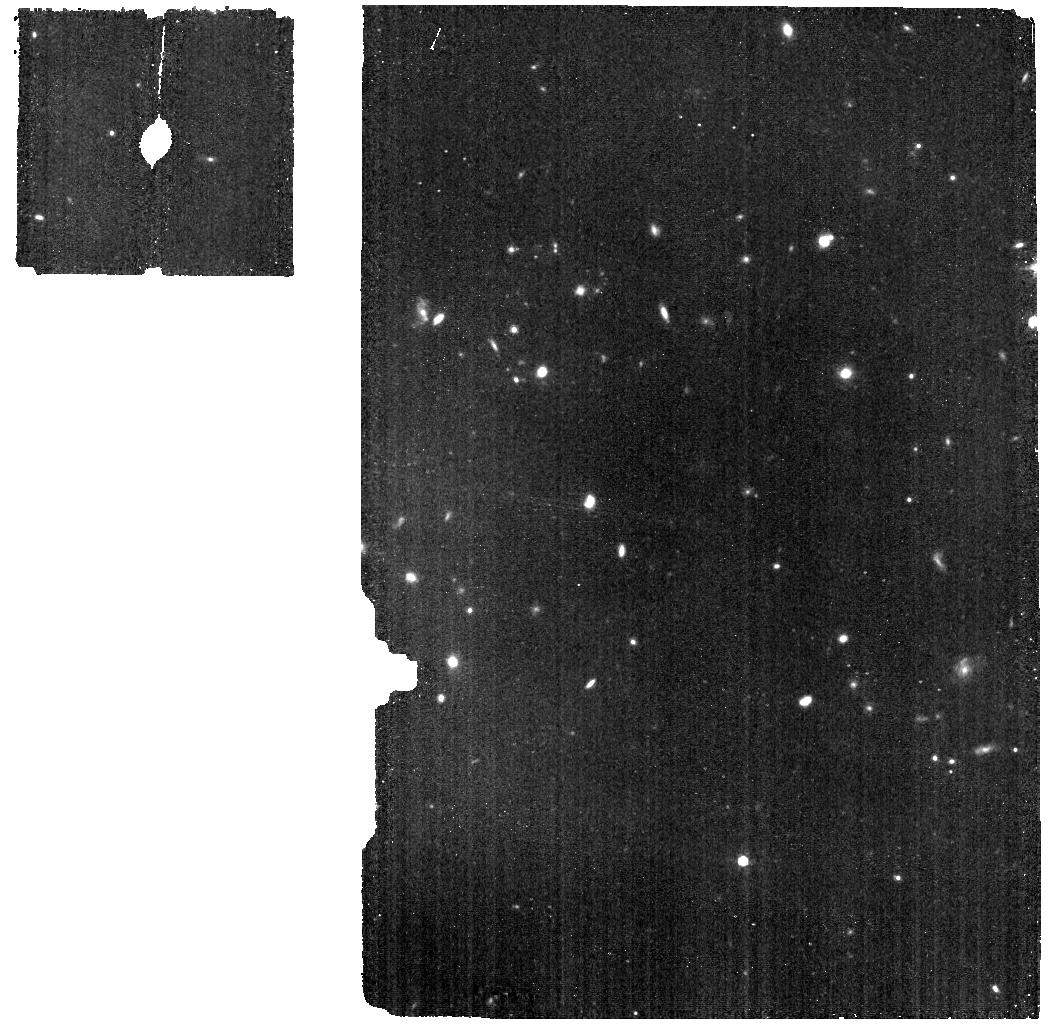
Target: HD163466-BKG. Instrument: MIRI. Filter: F770W. Exposure: 9 min. Observation ID: jw04499-o083_t003_miri_f770w

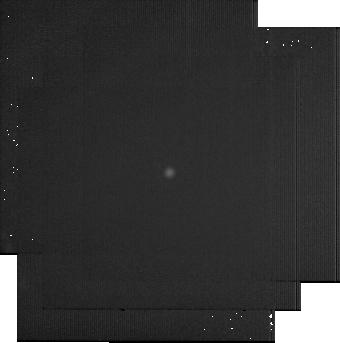
Target: BD+60-1753. Instrument: MIRI. Filter: F2550W. Exposure: 22 min. Observation ID: jw04499-o040_t001_miri_f2550w-sub256

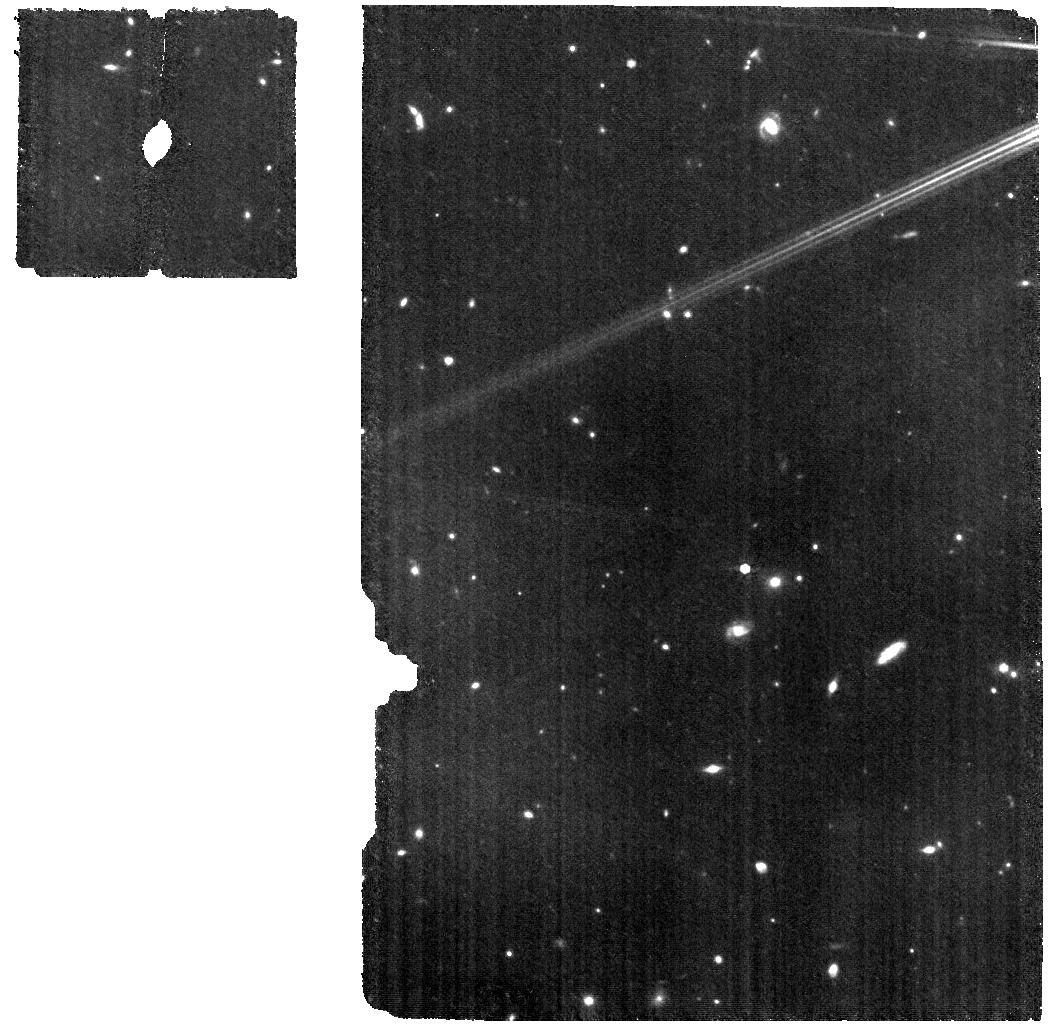
Target: HD163466. Instrument: MIRI. Filter: F770W. Exposure: 18 min. Observation ID: jw04499-o086_t002_miri_f770w

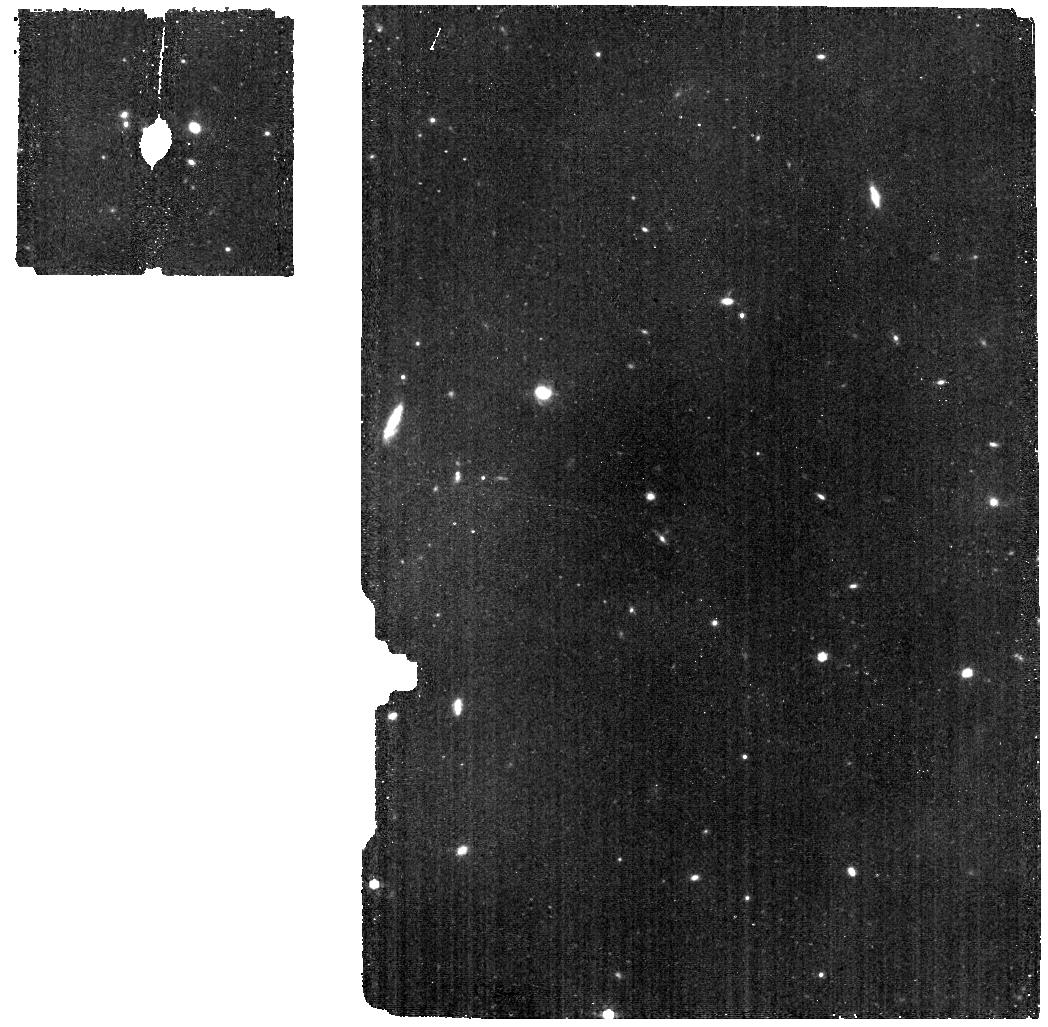
Target: HD163466-BKG. Instrument: MIRI. Filter: F770W. Exposure: 9 min. Observation ID: jw04499-o097_t003_miri_f770w

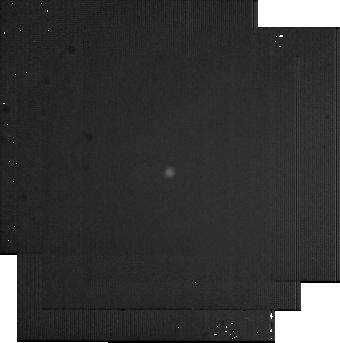
Target: BD+60-1753. Instrument: MIRI. Filter: F2550W. Exposure: 22 min. Observation ID: jw04499-o061_t001_miri_f2550w-sub256

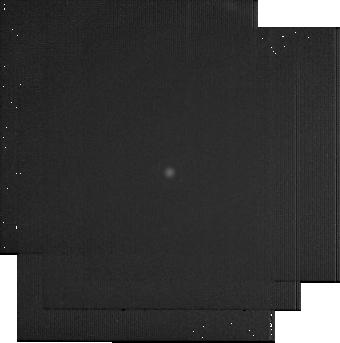
Target: BD+60-1753. Instrument: MIRI. Filter: F2550W. Exposure: 22 min. Observation ID: jw04499-o026_t001_miri_f2550w-sub256

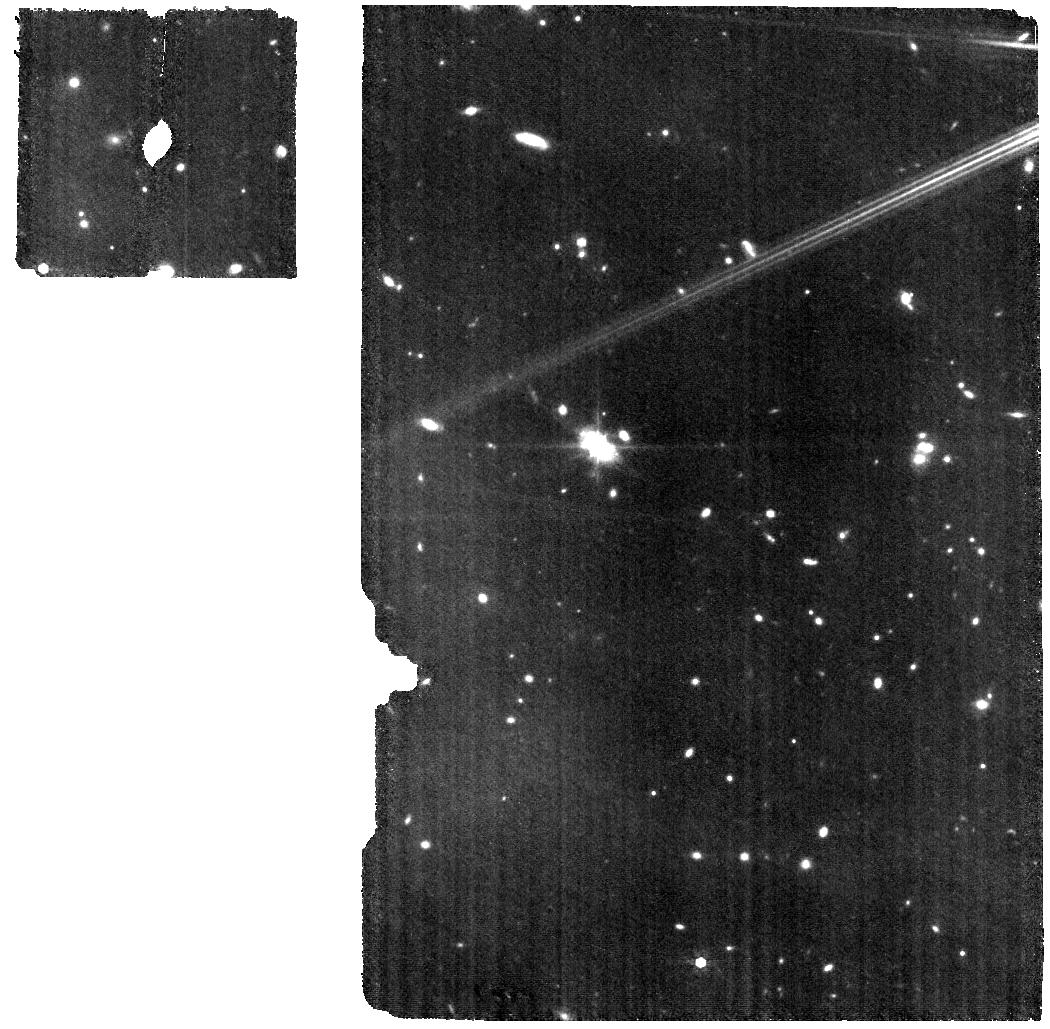
Target: HD163466. Instrument: MIRI. Filter: F770W. Exposure: 18 min. Observation ID: jw04499-o082_t002_miri_f770w

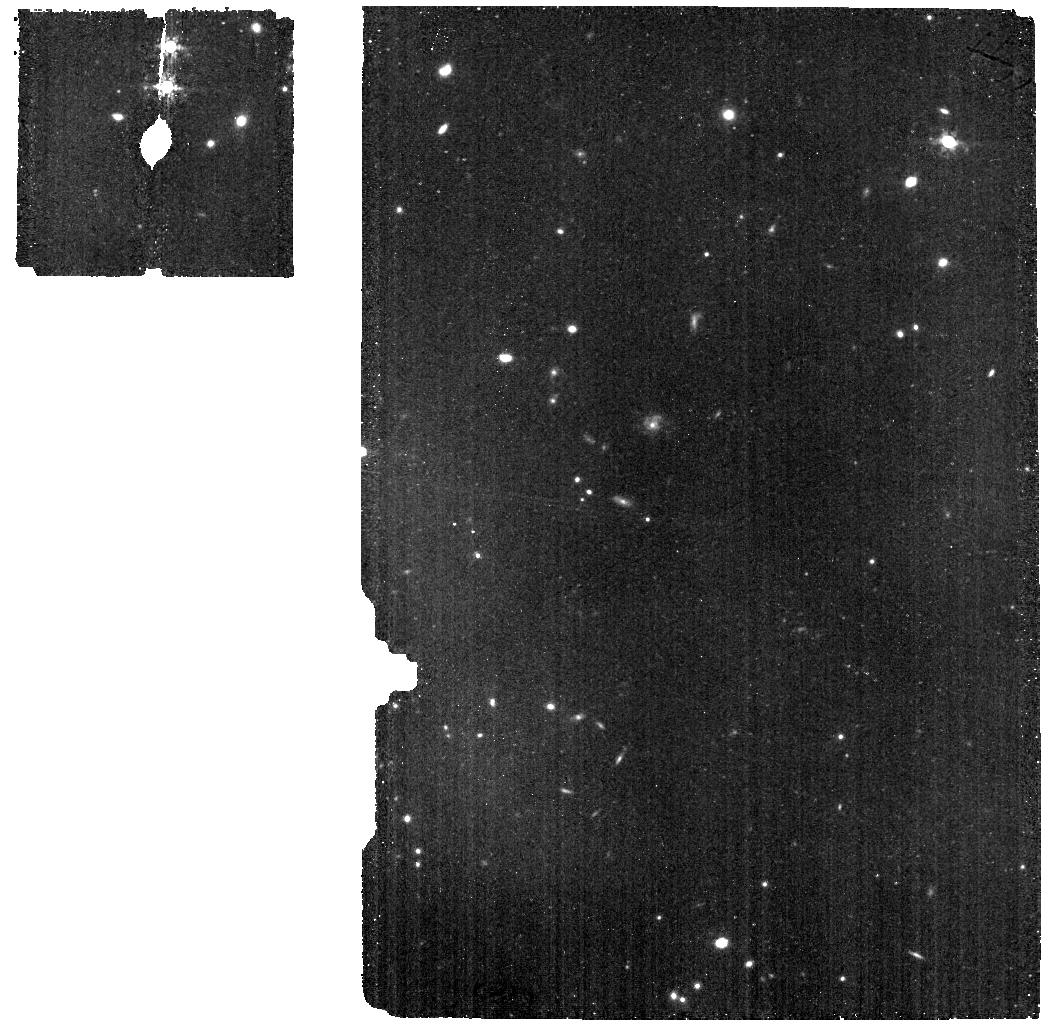
Target: HD163466-BKG. Instrument: MIRI. Filter: F770W. Exposure: 9 min. Observation ID: jw04499-o101_t003_miri_f770w

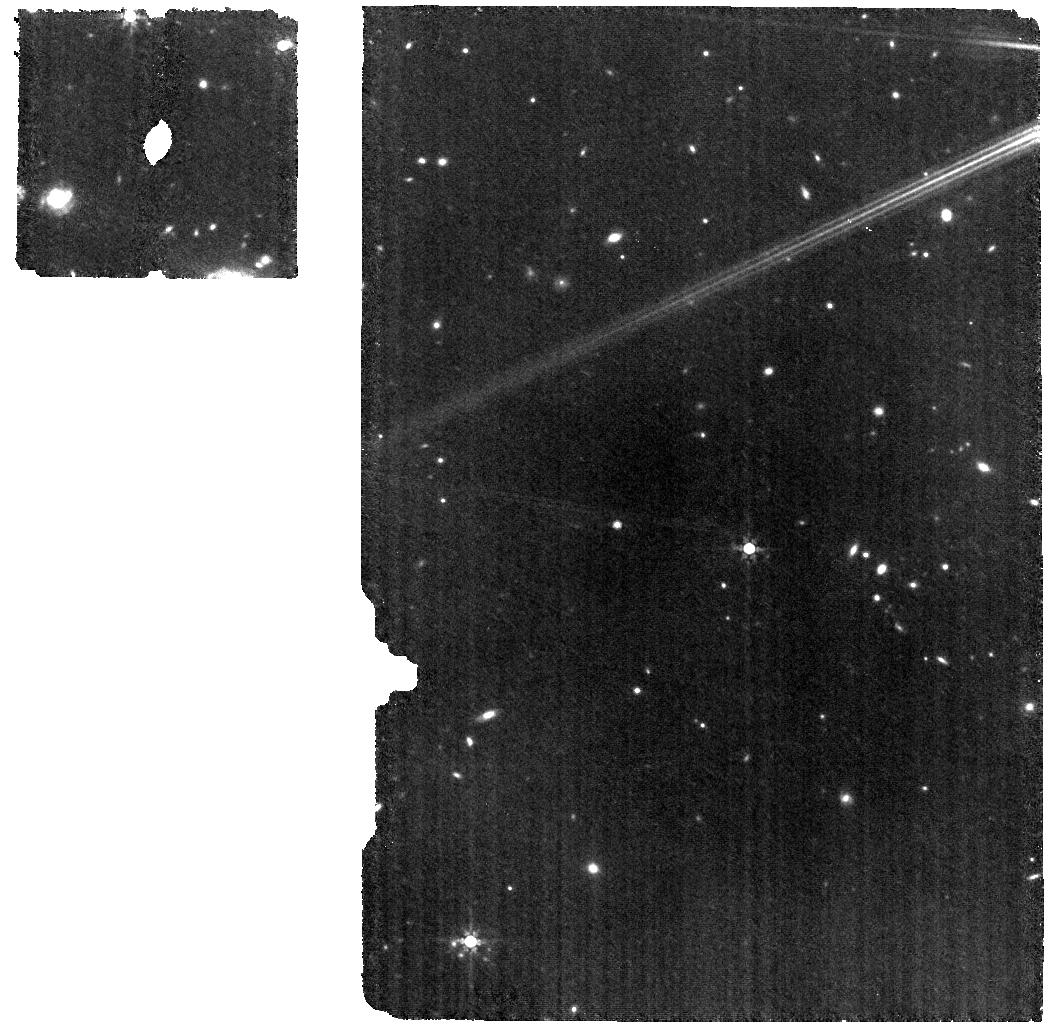
Target: HD163466. Instrument: MIRI. Filter: F770W. Exposure: 18 min. Observation ID: jw04499-o090_t002_miri_f770w

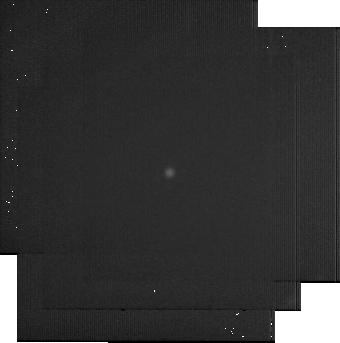
Target: BD+60-1753. Instrument: MIRI. Filter: F2550W. Exposure: 22 min. Observation ID: jw04499-o068_t001_miri_f2550w-sub256

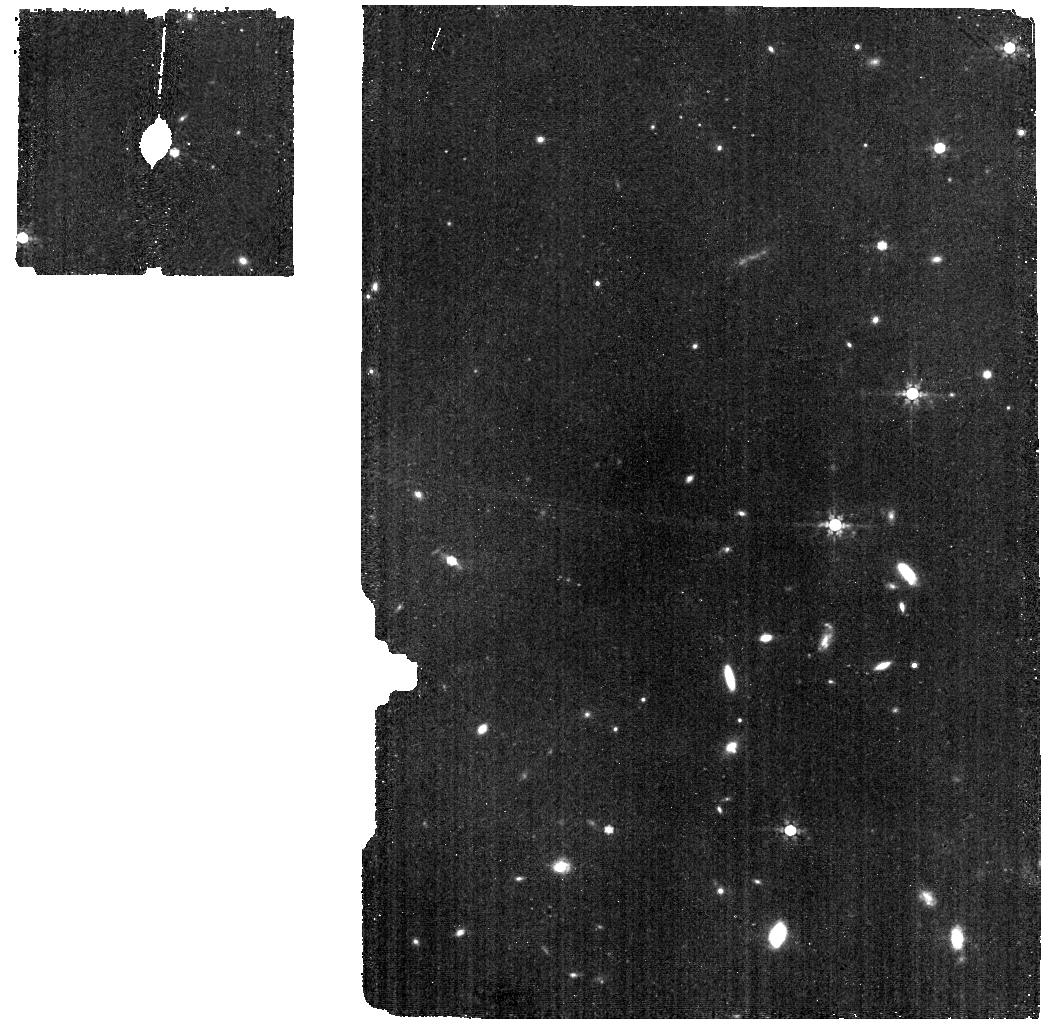
Target: HD163466-BKG. Instrument: MIRI. Filter: F770W. Exposure: 9 min. Observation ID: jw04499-o089_t003_miri_f770w

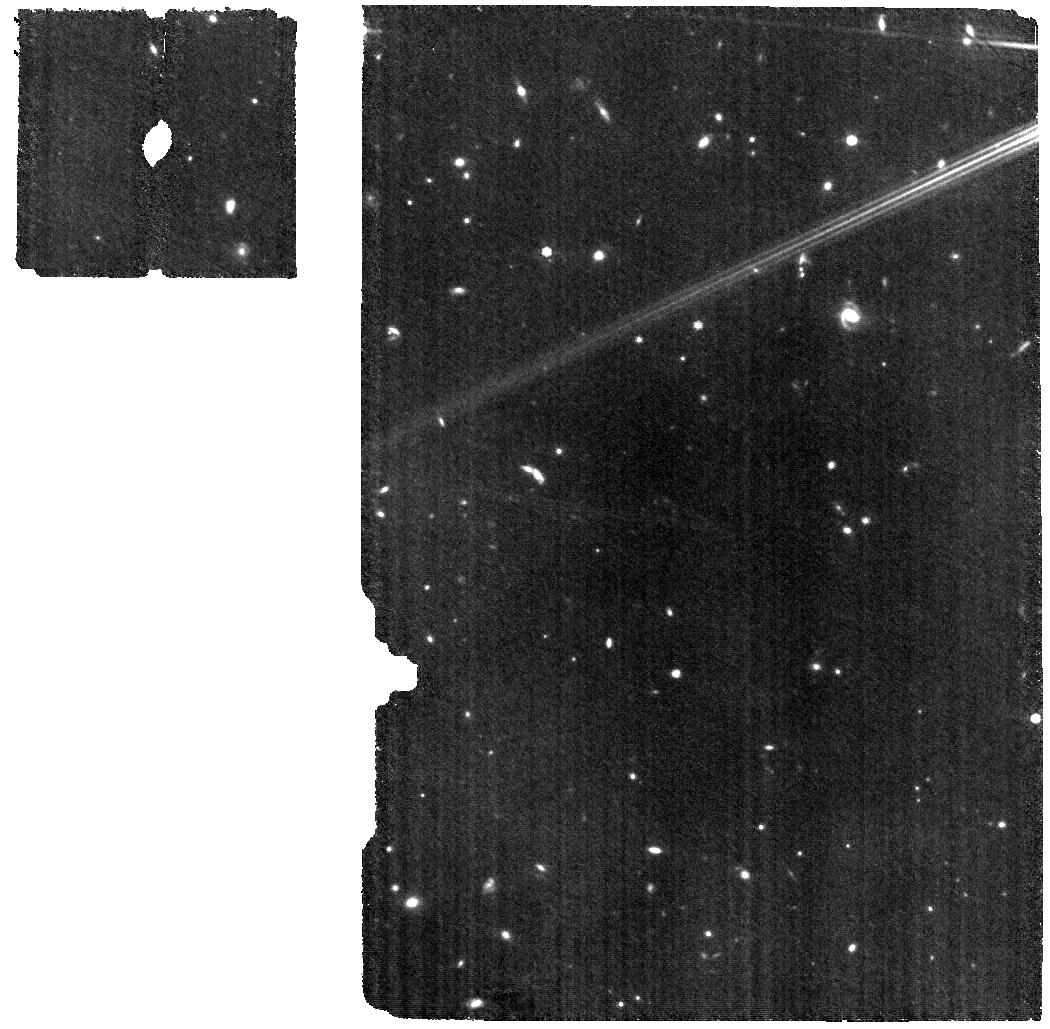
Target: HD163466. Instrument: MIRI. Filter: F770W. Exposure: 18 min. Observation ID: jw04499-o088_t002_miri_f770w

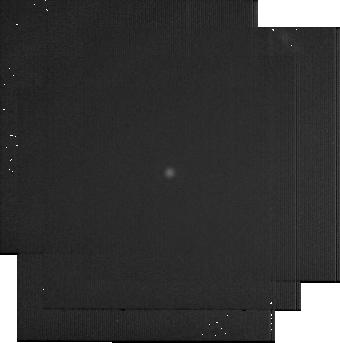
Target: BD+60-1753. Instrument: MIRI. Filter: F2550W. Exposure: 22 min. Observation ID: jw04499-o019_t001_miri_f2550w-sub256

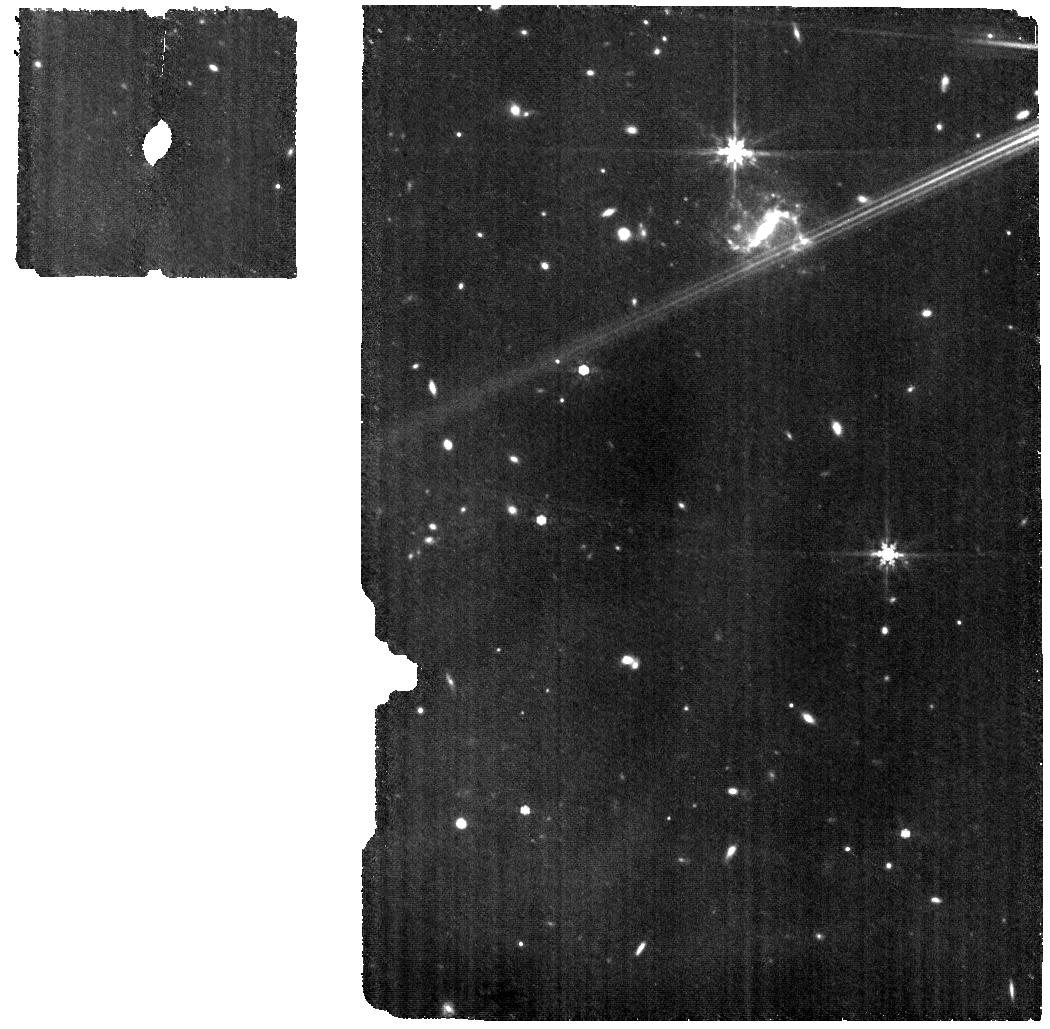
Target: HD163466. Instrument: MIRI. Filter: F770W. Exposure: 18 min. Observation ID: jw04499-o098_t002_miri_f770w

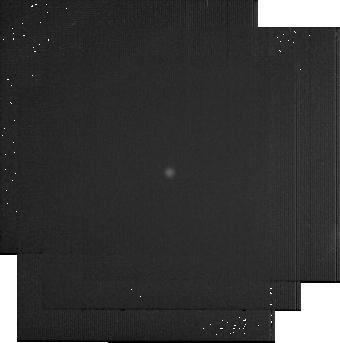
Target: BD+60-1753. Instrument: MIRI. Filter: F2550W. Exposure: 22 min. Observation ID: jw04499-o075_t001_miri_f2550w-sub256

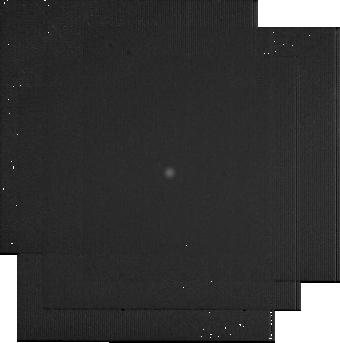
Target: BD+60-1753. Instrument: MIRI. Filter: F2550W. Exposure: 22 min. Observation ID: jw04499-o012_t001_miri_f2550w-sub256

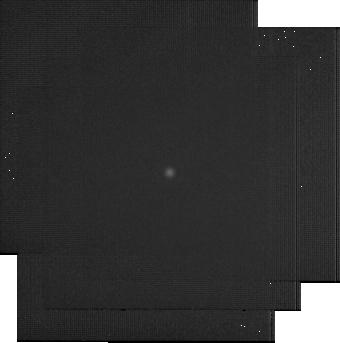
Target: BD+60-1753. Instrument: MIRI. Filter: F2550W. Exposure: 22 min. Observation ID: jw04499-o005_t001_miri_f2550w-sub256

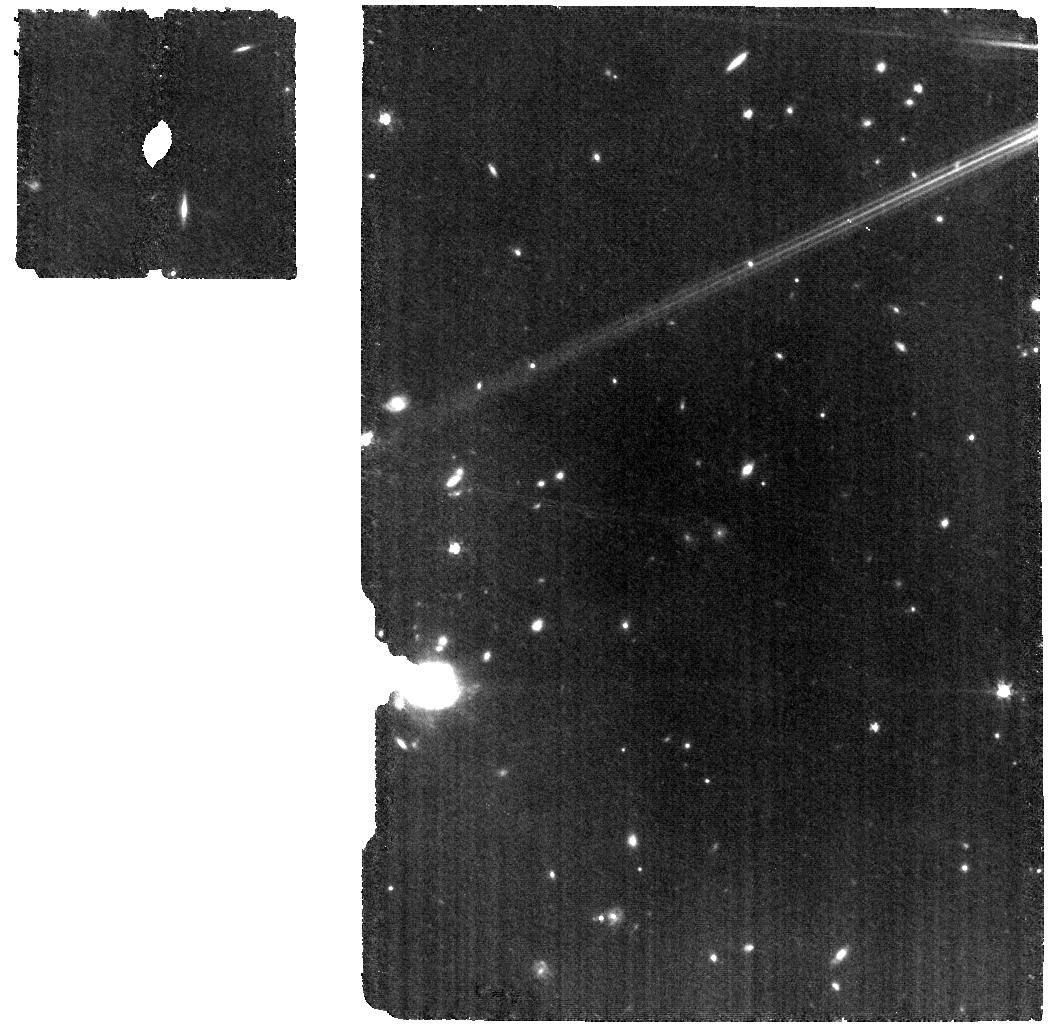
Target: HD163466. Instrument: MIRI. Filter: F770W. Exposure: 18 min. Observation ID: jw04499-o092_t002_miri_f770w

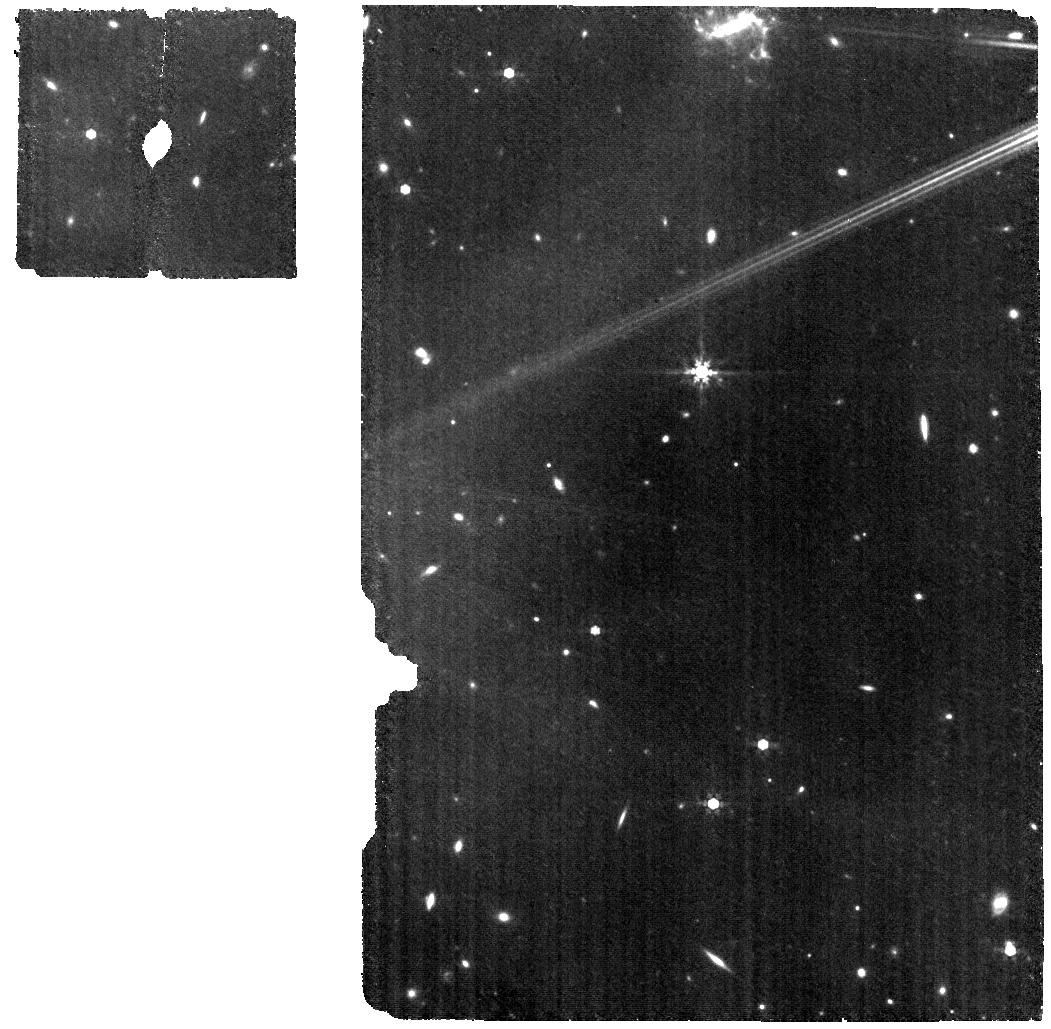
Target: HD163466. Instrument: MIRI. Filter: F770W. Exposure: 18 min. Observation ID: jw04499-o096_t002_miri_f770w

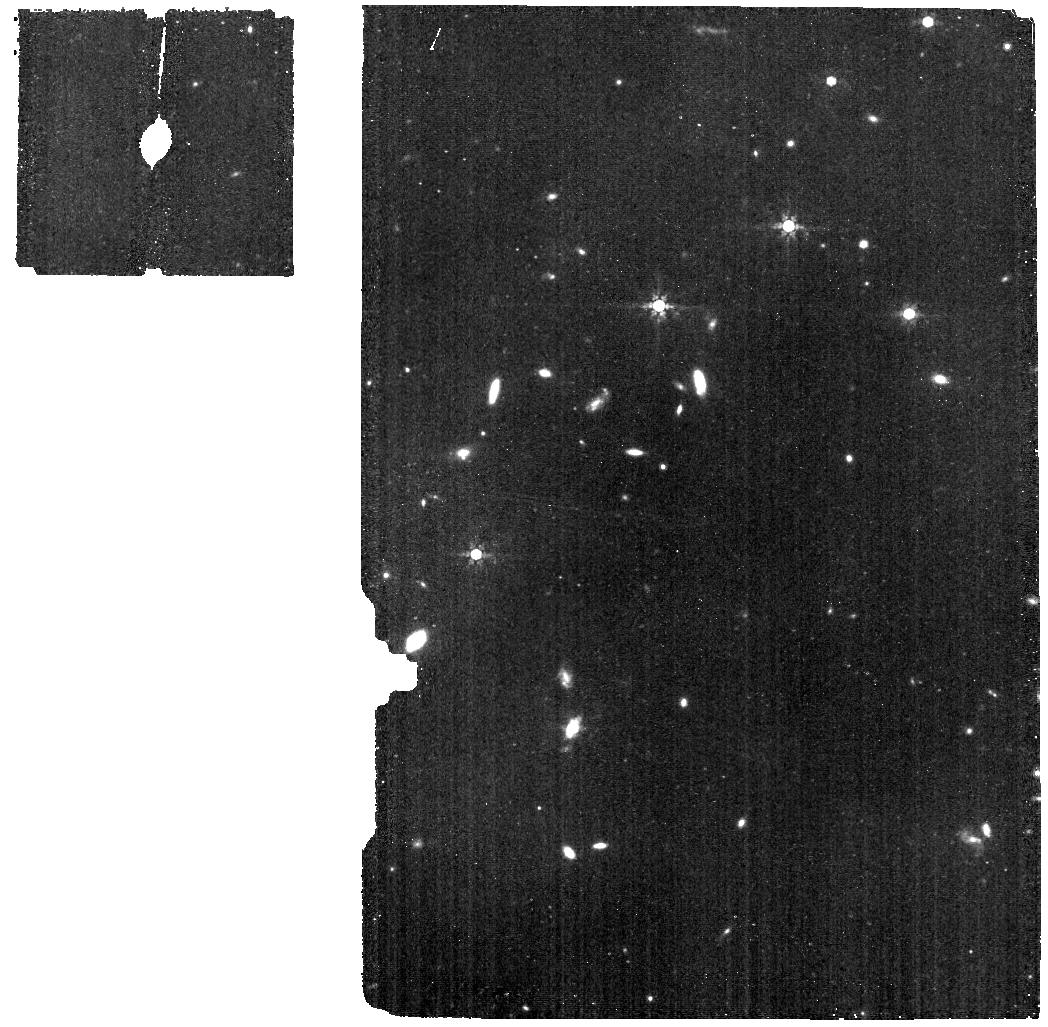
Target: HD163466-BKG. Instrument: MIRI. Filter: F770W. Exposure: 9 min. Observation ID: jw04499-o087_t003_miri_f770w

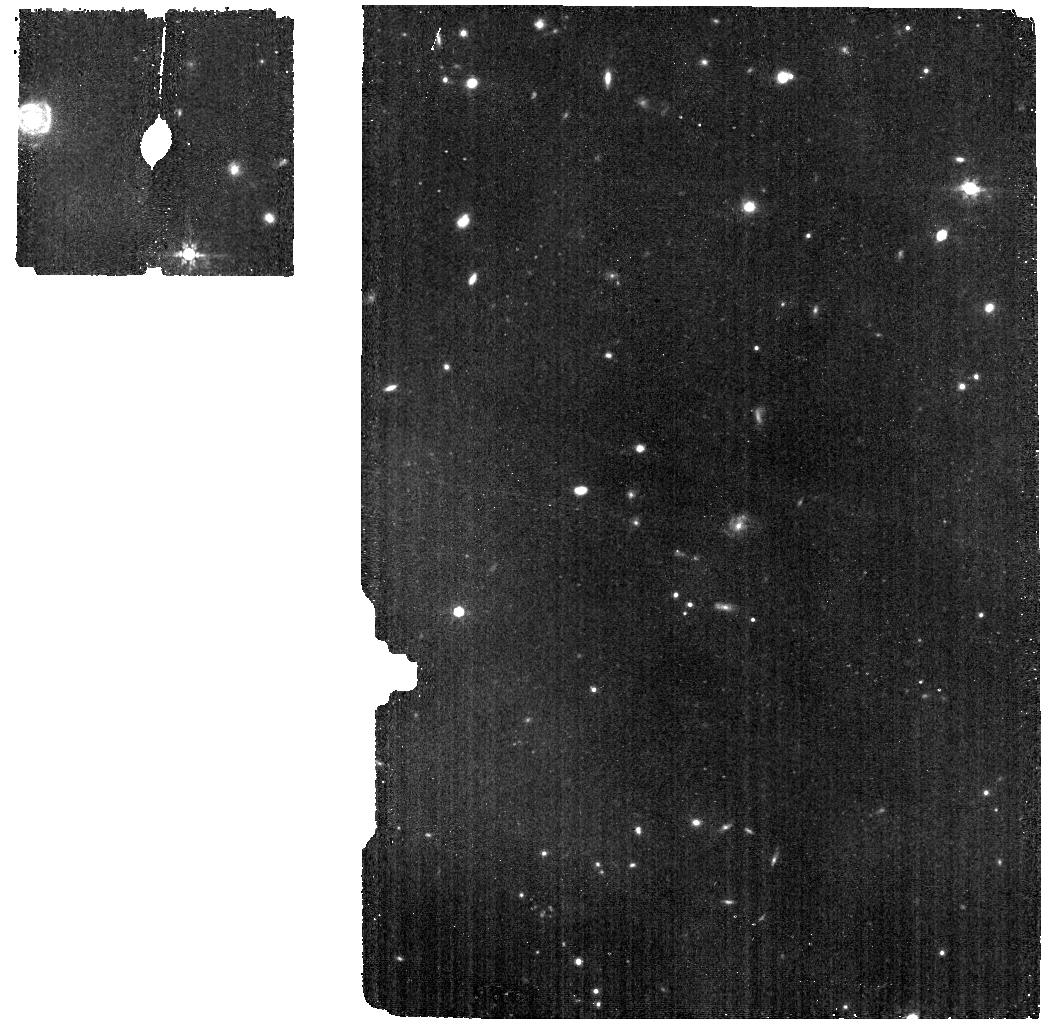
Target: HD163466-BKG. Instrument: MIRI. Filter: F770W. Exposure: 9 min. Observation ID: jw04499-o081_t003_miri_f770w

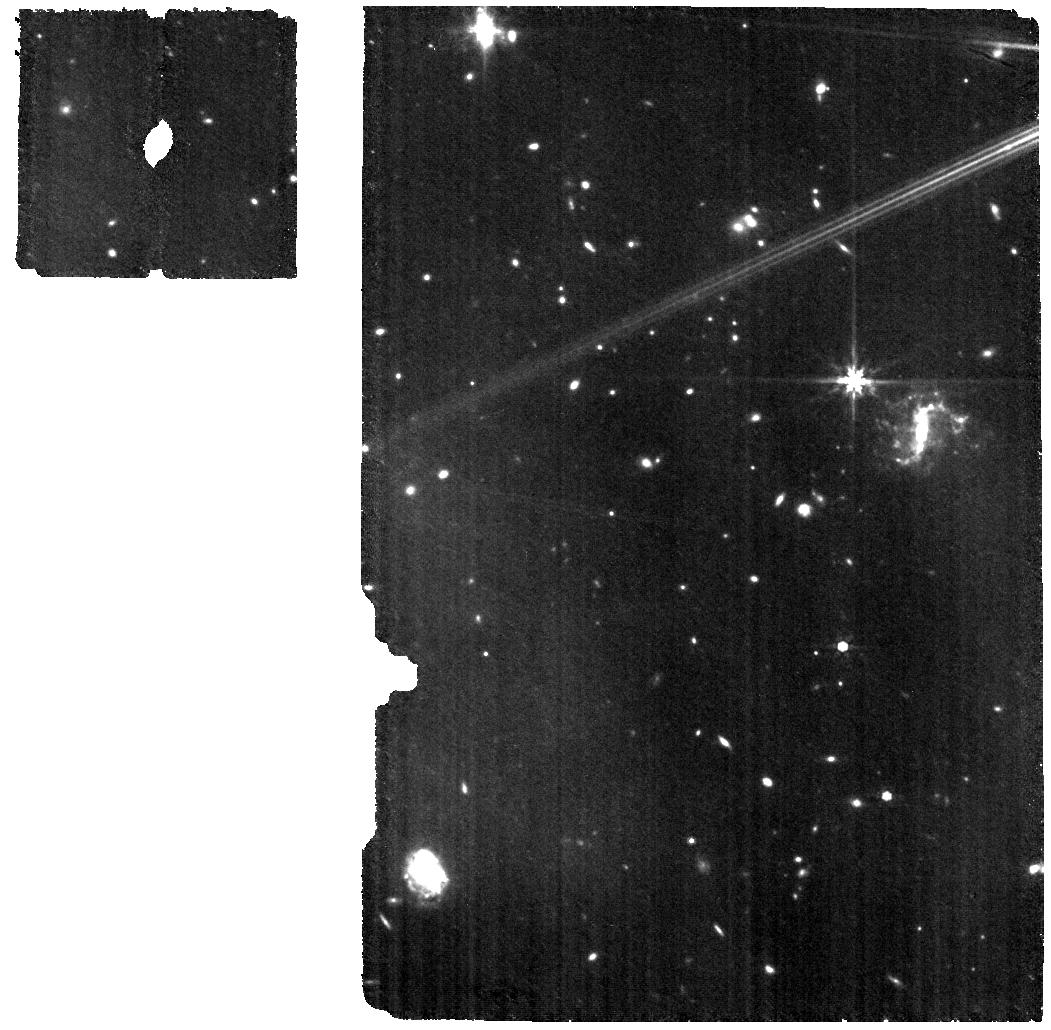
Target: HD163466. Instrument: MIRI. Filter: F770W. Exposure: 18 min. Observation ID: jw04499-o100_t002_miri_f770w

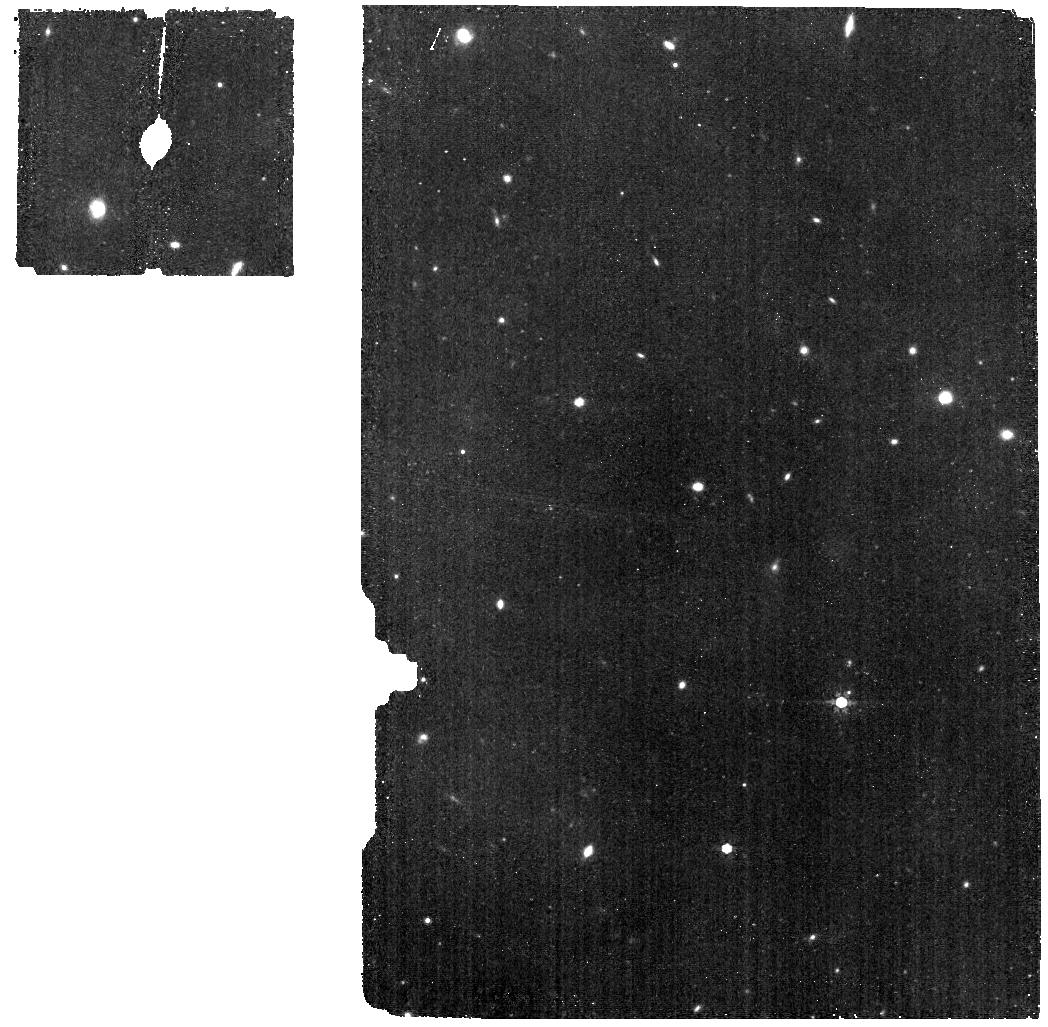
Target: HD163466-BKG. Instrument: MIRI. Filter: F770W. Exposure: 9 min. Observation ID: jw04499-o095_t003_miri_f770w

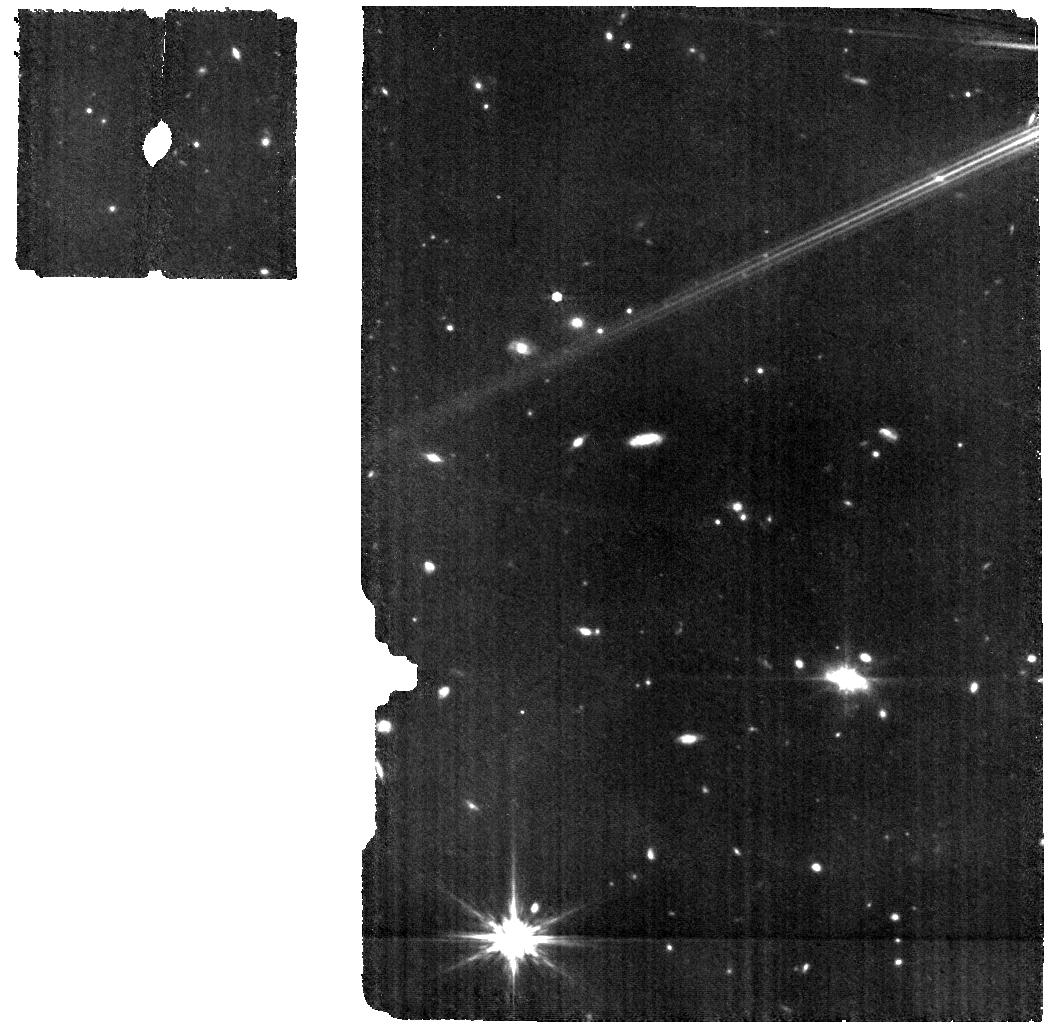
Target: HD163466. Instrument: MIRI. Filter: F770W. Exposure: 18 min. Observation ID: jw04499-o084_t002_miri_f770w

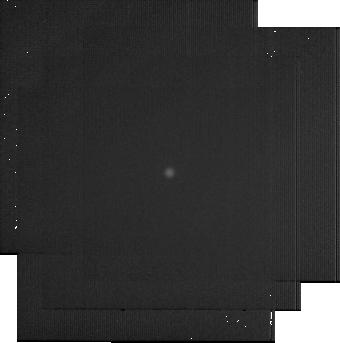
Target: BD+60-1753. Instrument: MIRI. Filter: F2550W. Exposure: 22 min. Observation ID: jw04499-o033_t001_miri_f2550w-sub256

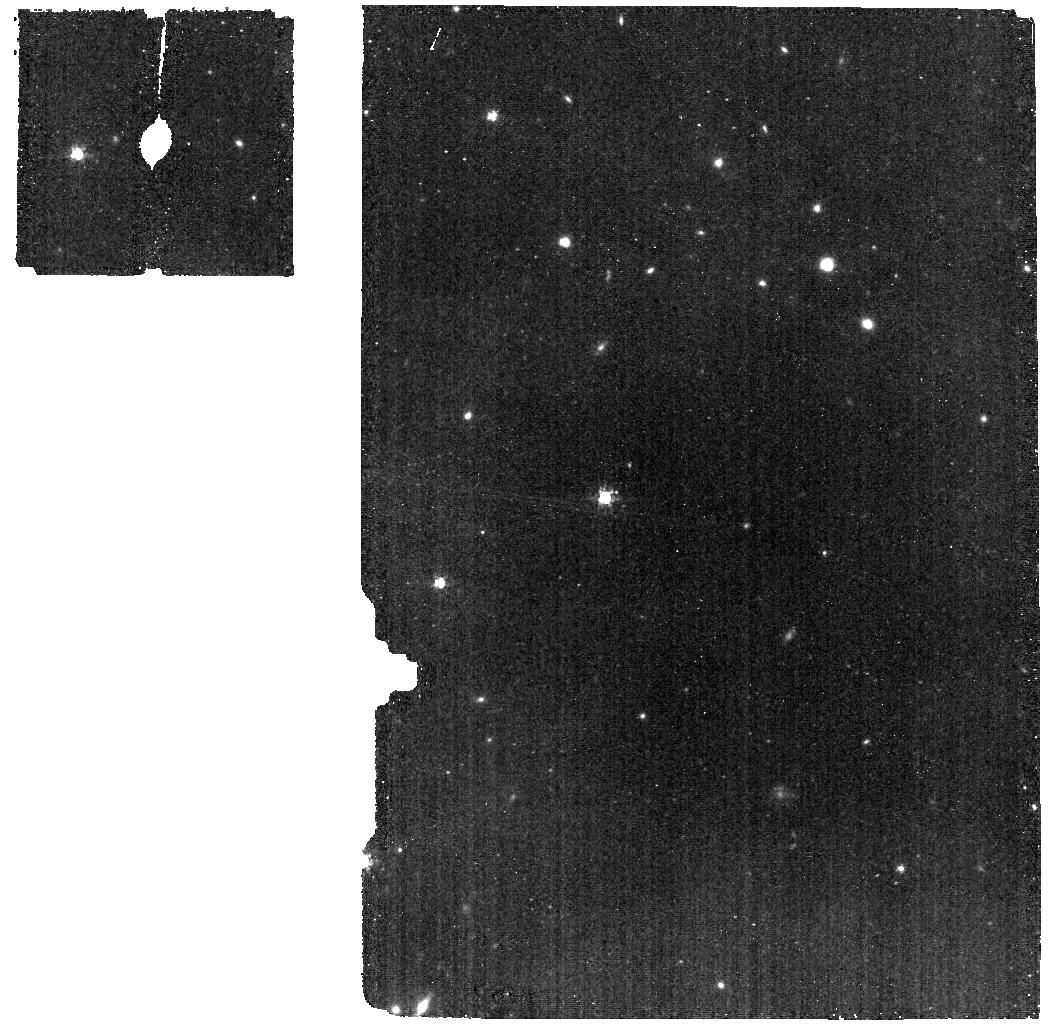
Target: HD163466-BKG. Instrument: MIRI. Filter: F770W. Exposure: 9 min. Observation ID: jw04499-o093_t003_miri_f770w

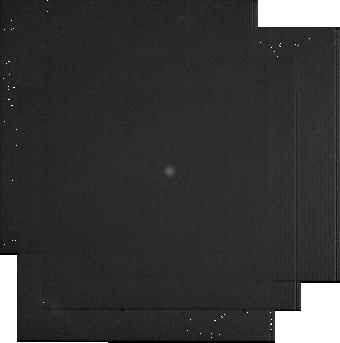
Target: BD+60-1753. Instrument: MIRI. Filter: F2550W. Exposure: 22 min. Observation ID: jw04499-o047_t001_miri_f2550w-sub256

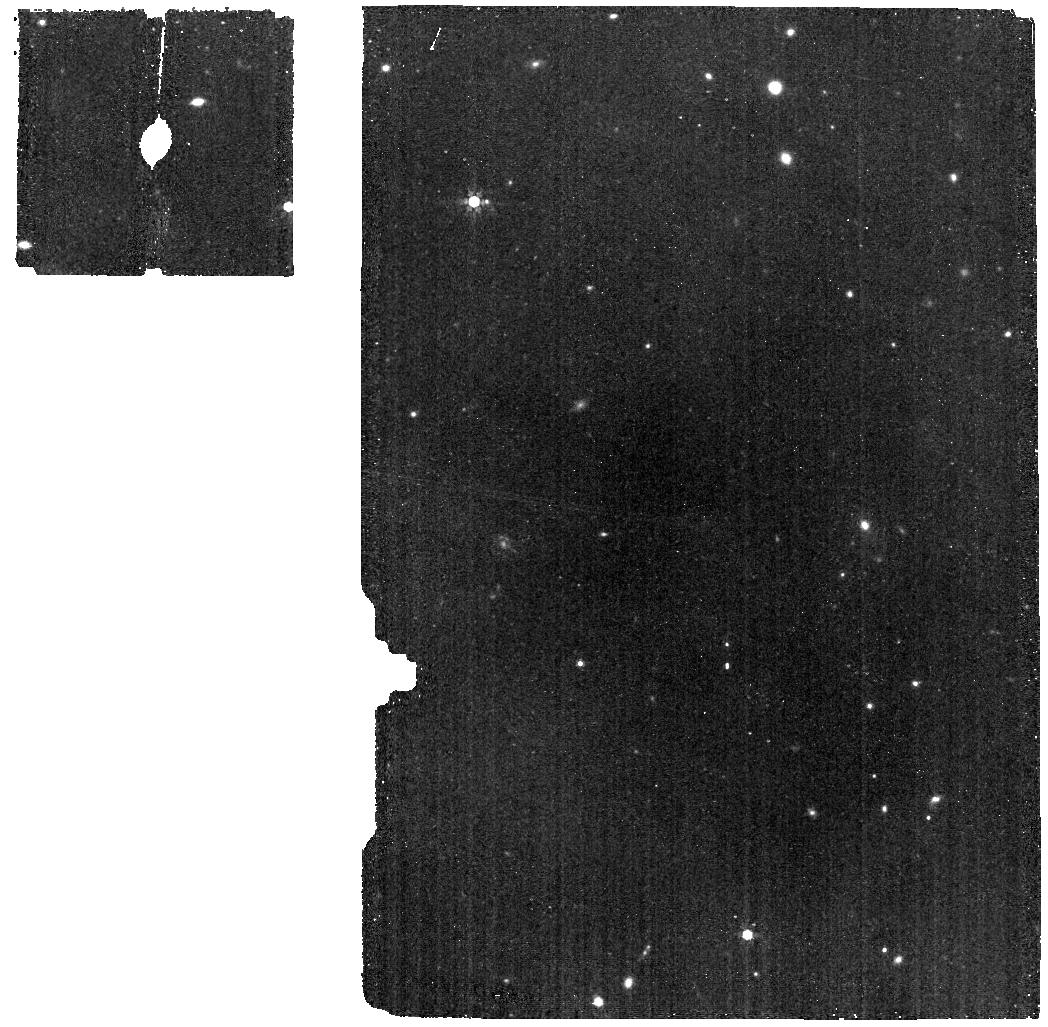
Target: HD163466-BKG. Instrument: MIRI. Filter: F770W. Exposure: 9 min. Observation ID: jw04499-o091_t003_miri_f770w

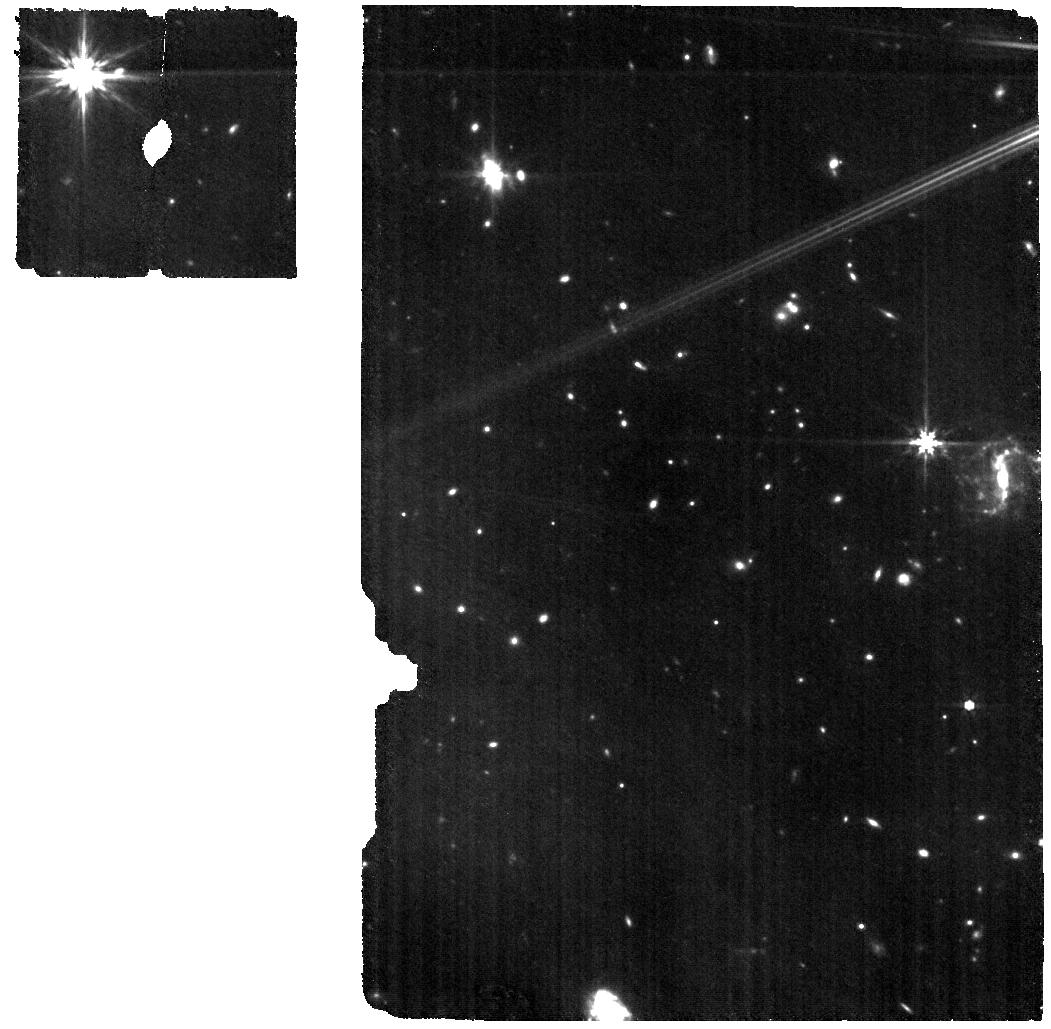
Target: HD163466. Instrument: MIRI. Filter: F770W. Exposure: 18 min. Observation ID: jw04499-o080_t002_miri_f770w

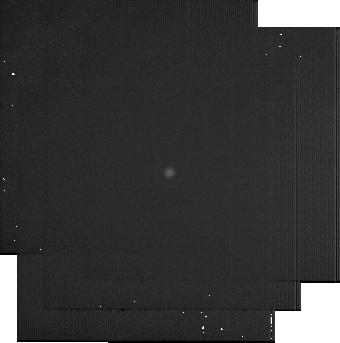
Target: BD+60-1753. Instrument: MIRI. Filter: F2550W. Exposure: 22 min. Observation ID: jw04499-o054_t001_miri_f2550w-sub256

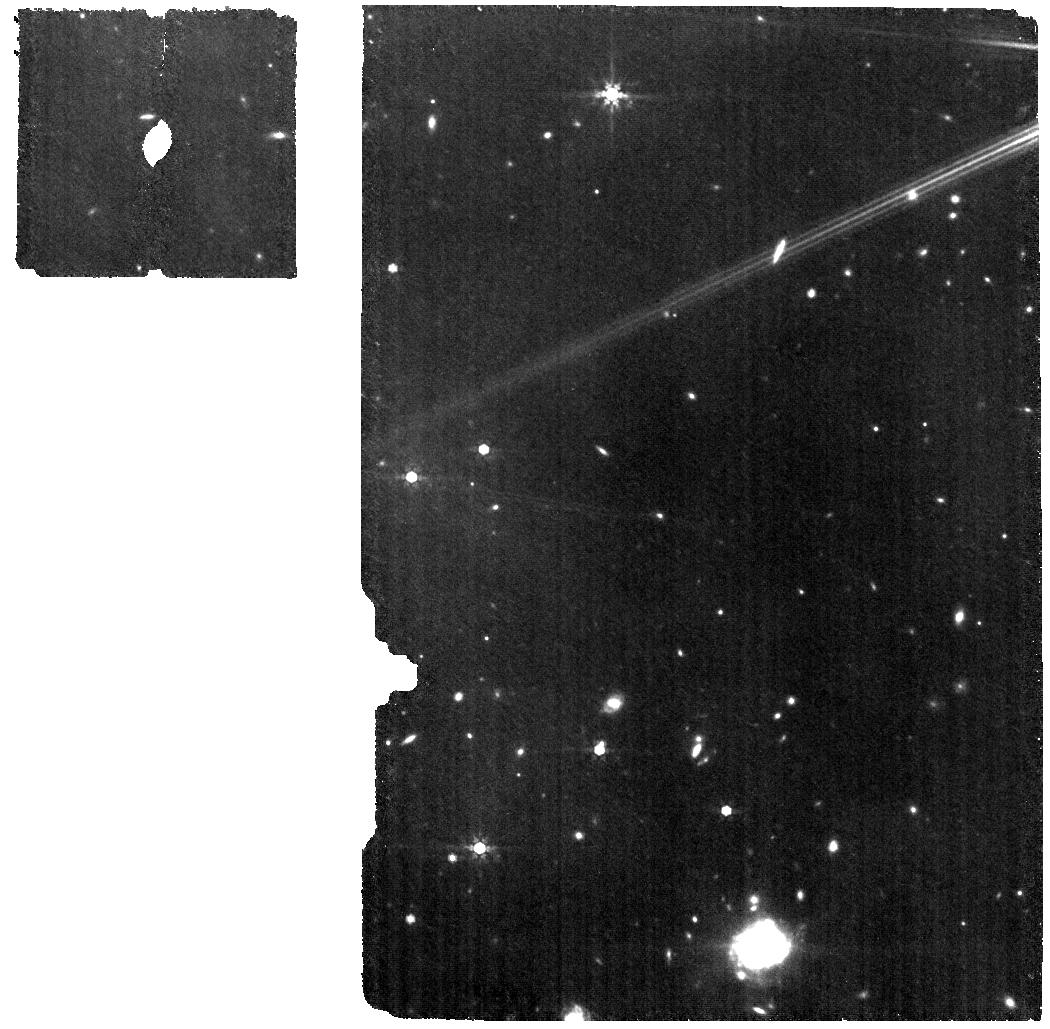
Target: HD163466. Instrument: MIRI. Filter: F770W. Exposure: 18 min. Observation ID: jw04499-o094_t002_miri_f770w

Absolute Flux Calibration (Repeatability) (PI: Gordon, Karl D.)

This program obtains repeated observations of two stars as part of the JWST absolute flux calibration effort. This effort uses all JWST instruments to provide absolute flux calibration for all JWST modes (filters, gratings, etc). The combined nature of this effort is to ensure the highest quality flux calibration internal to and between instruments and to carry out the observations efficiently. This program provides observations of two stars spread throughout the year to measure the repeatability of JWST observations. The aim is to observe in one filter/grating/etc per detector to measure how repeatable an observation is in instrument units. The expectation is that the repeatability is set at the detector level. This calibration program may change in response to system developments and the final Cycle 2 science program.